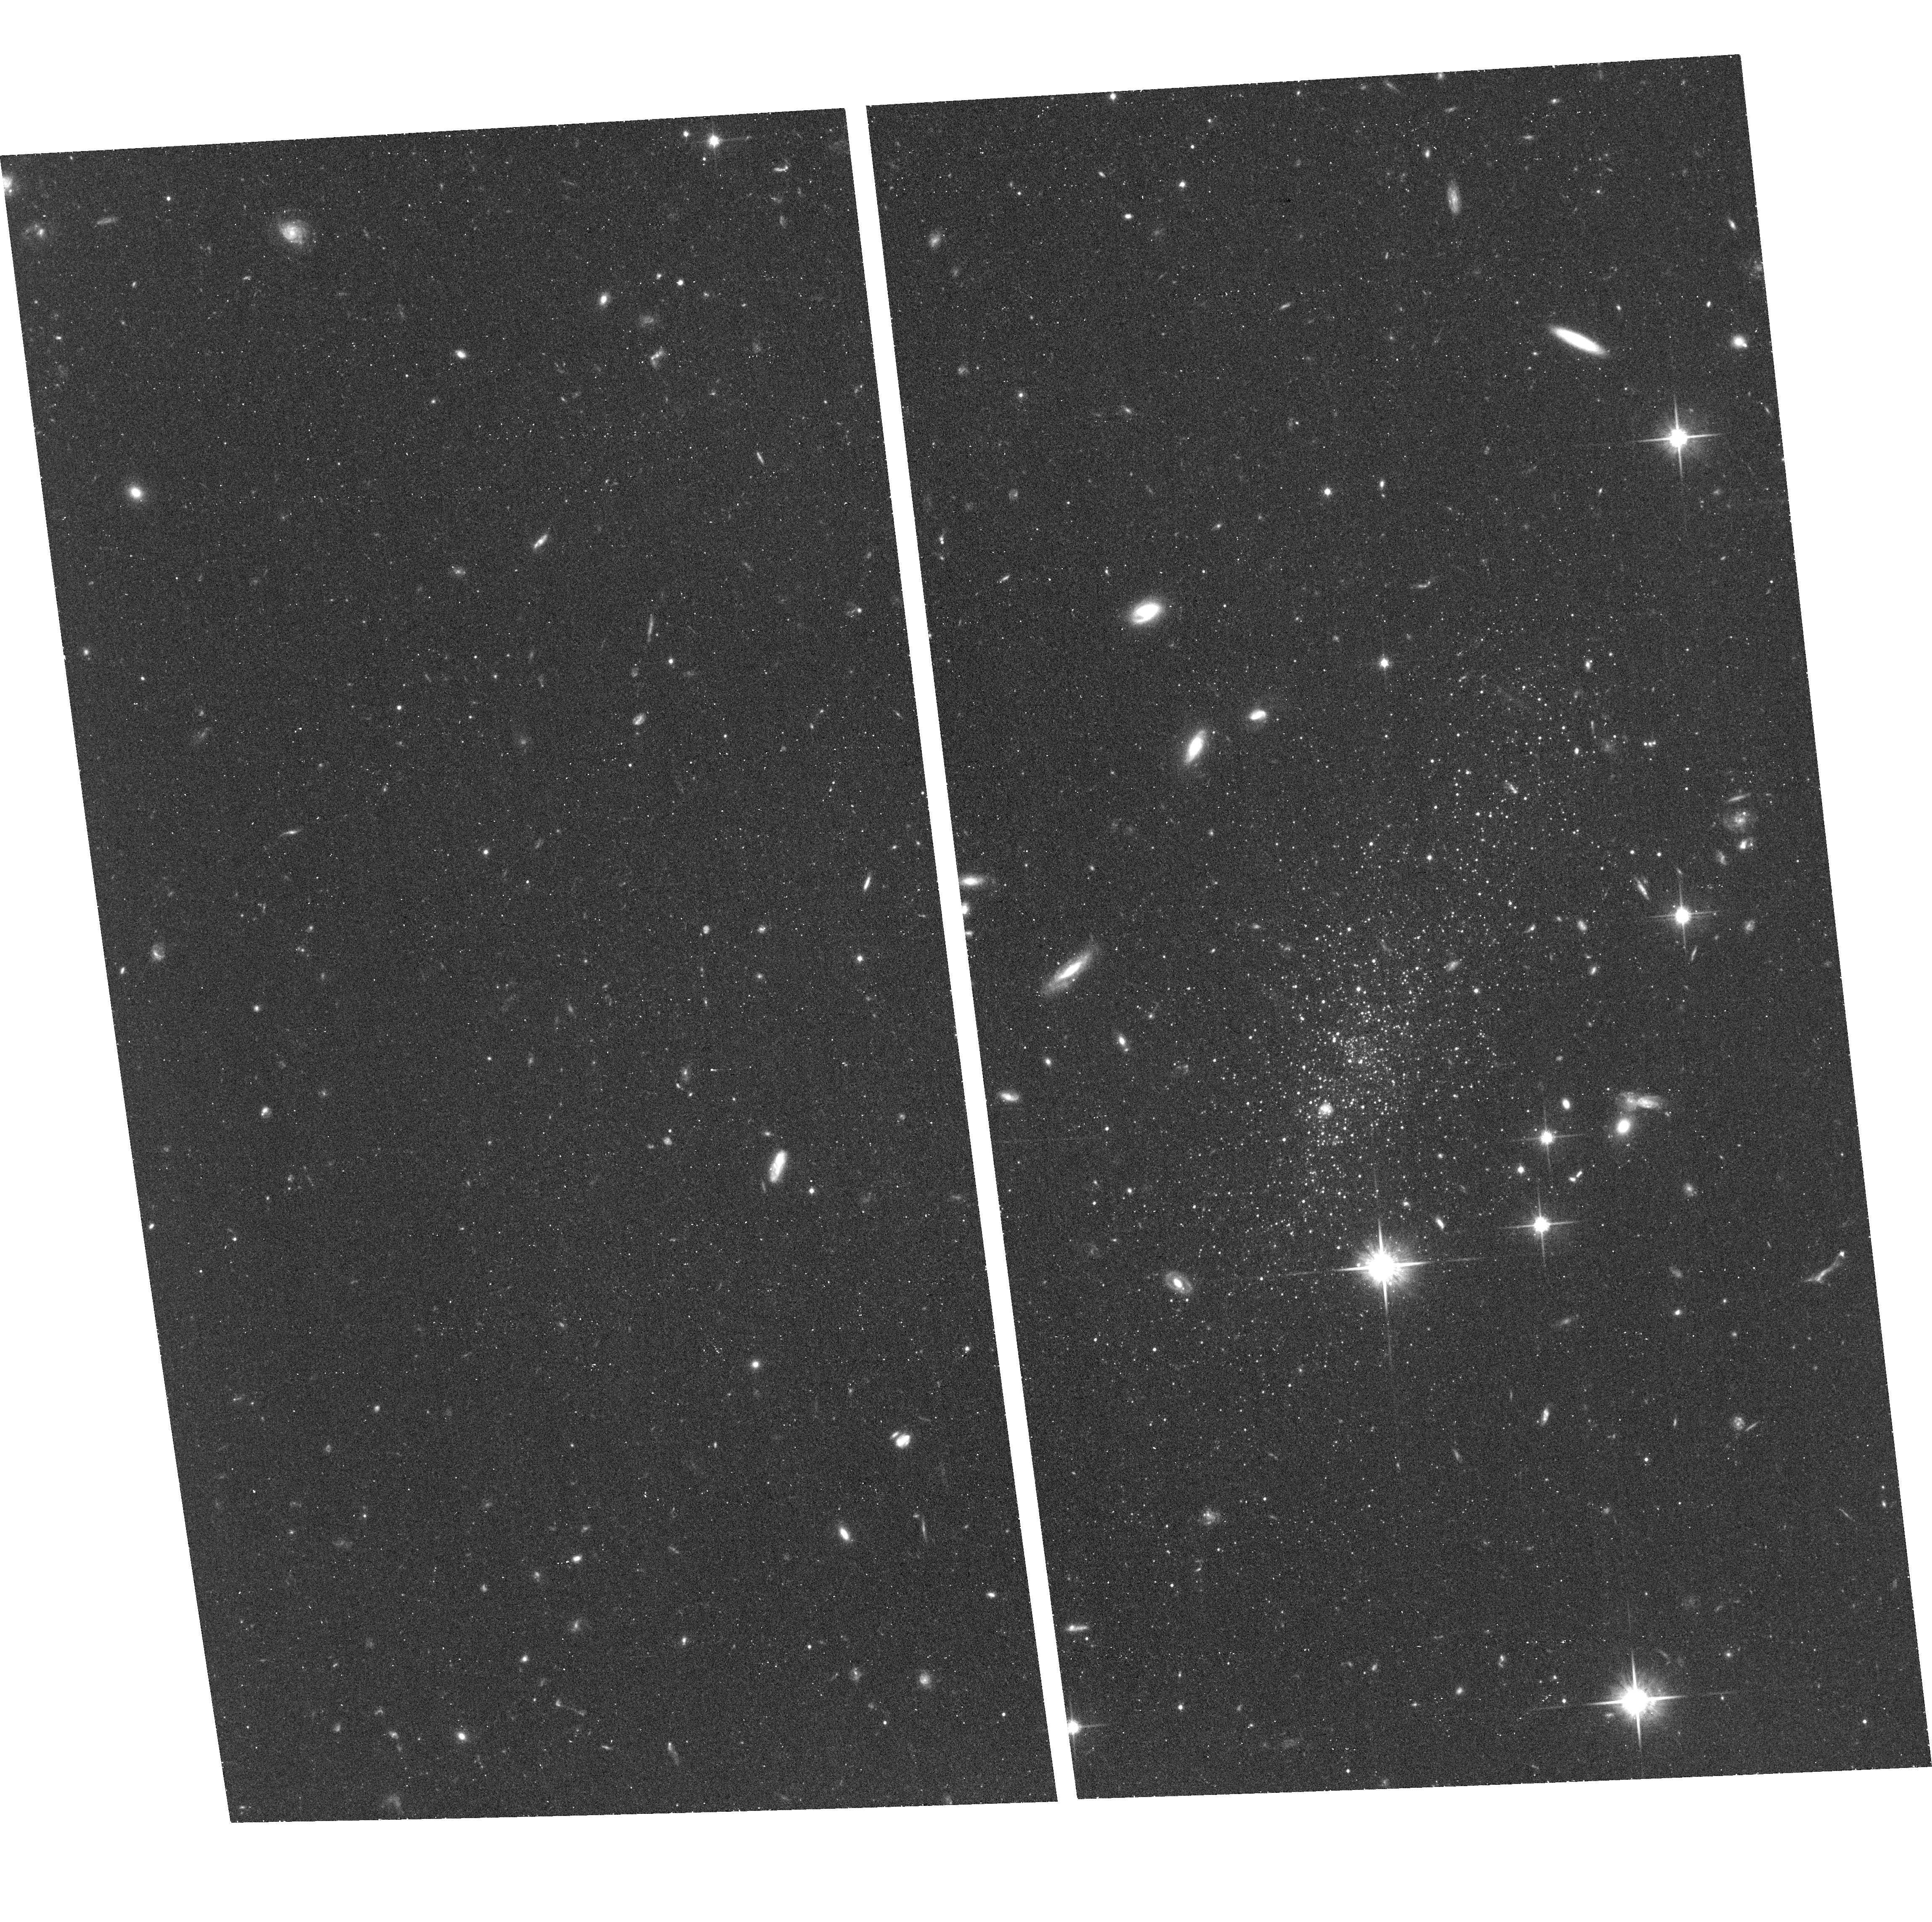
Target: LEOP. Instrument: ACS/WFC. Filter: F814W. Exposure: 35 min. Observation ID: hst_13376_01_acs_wfc_f814w_jc9z01

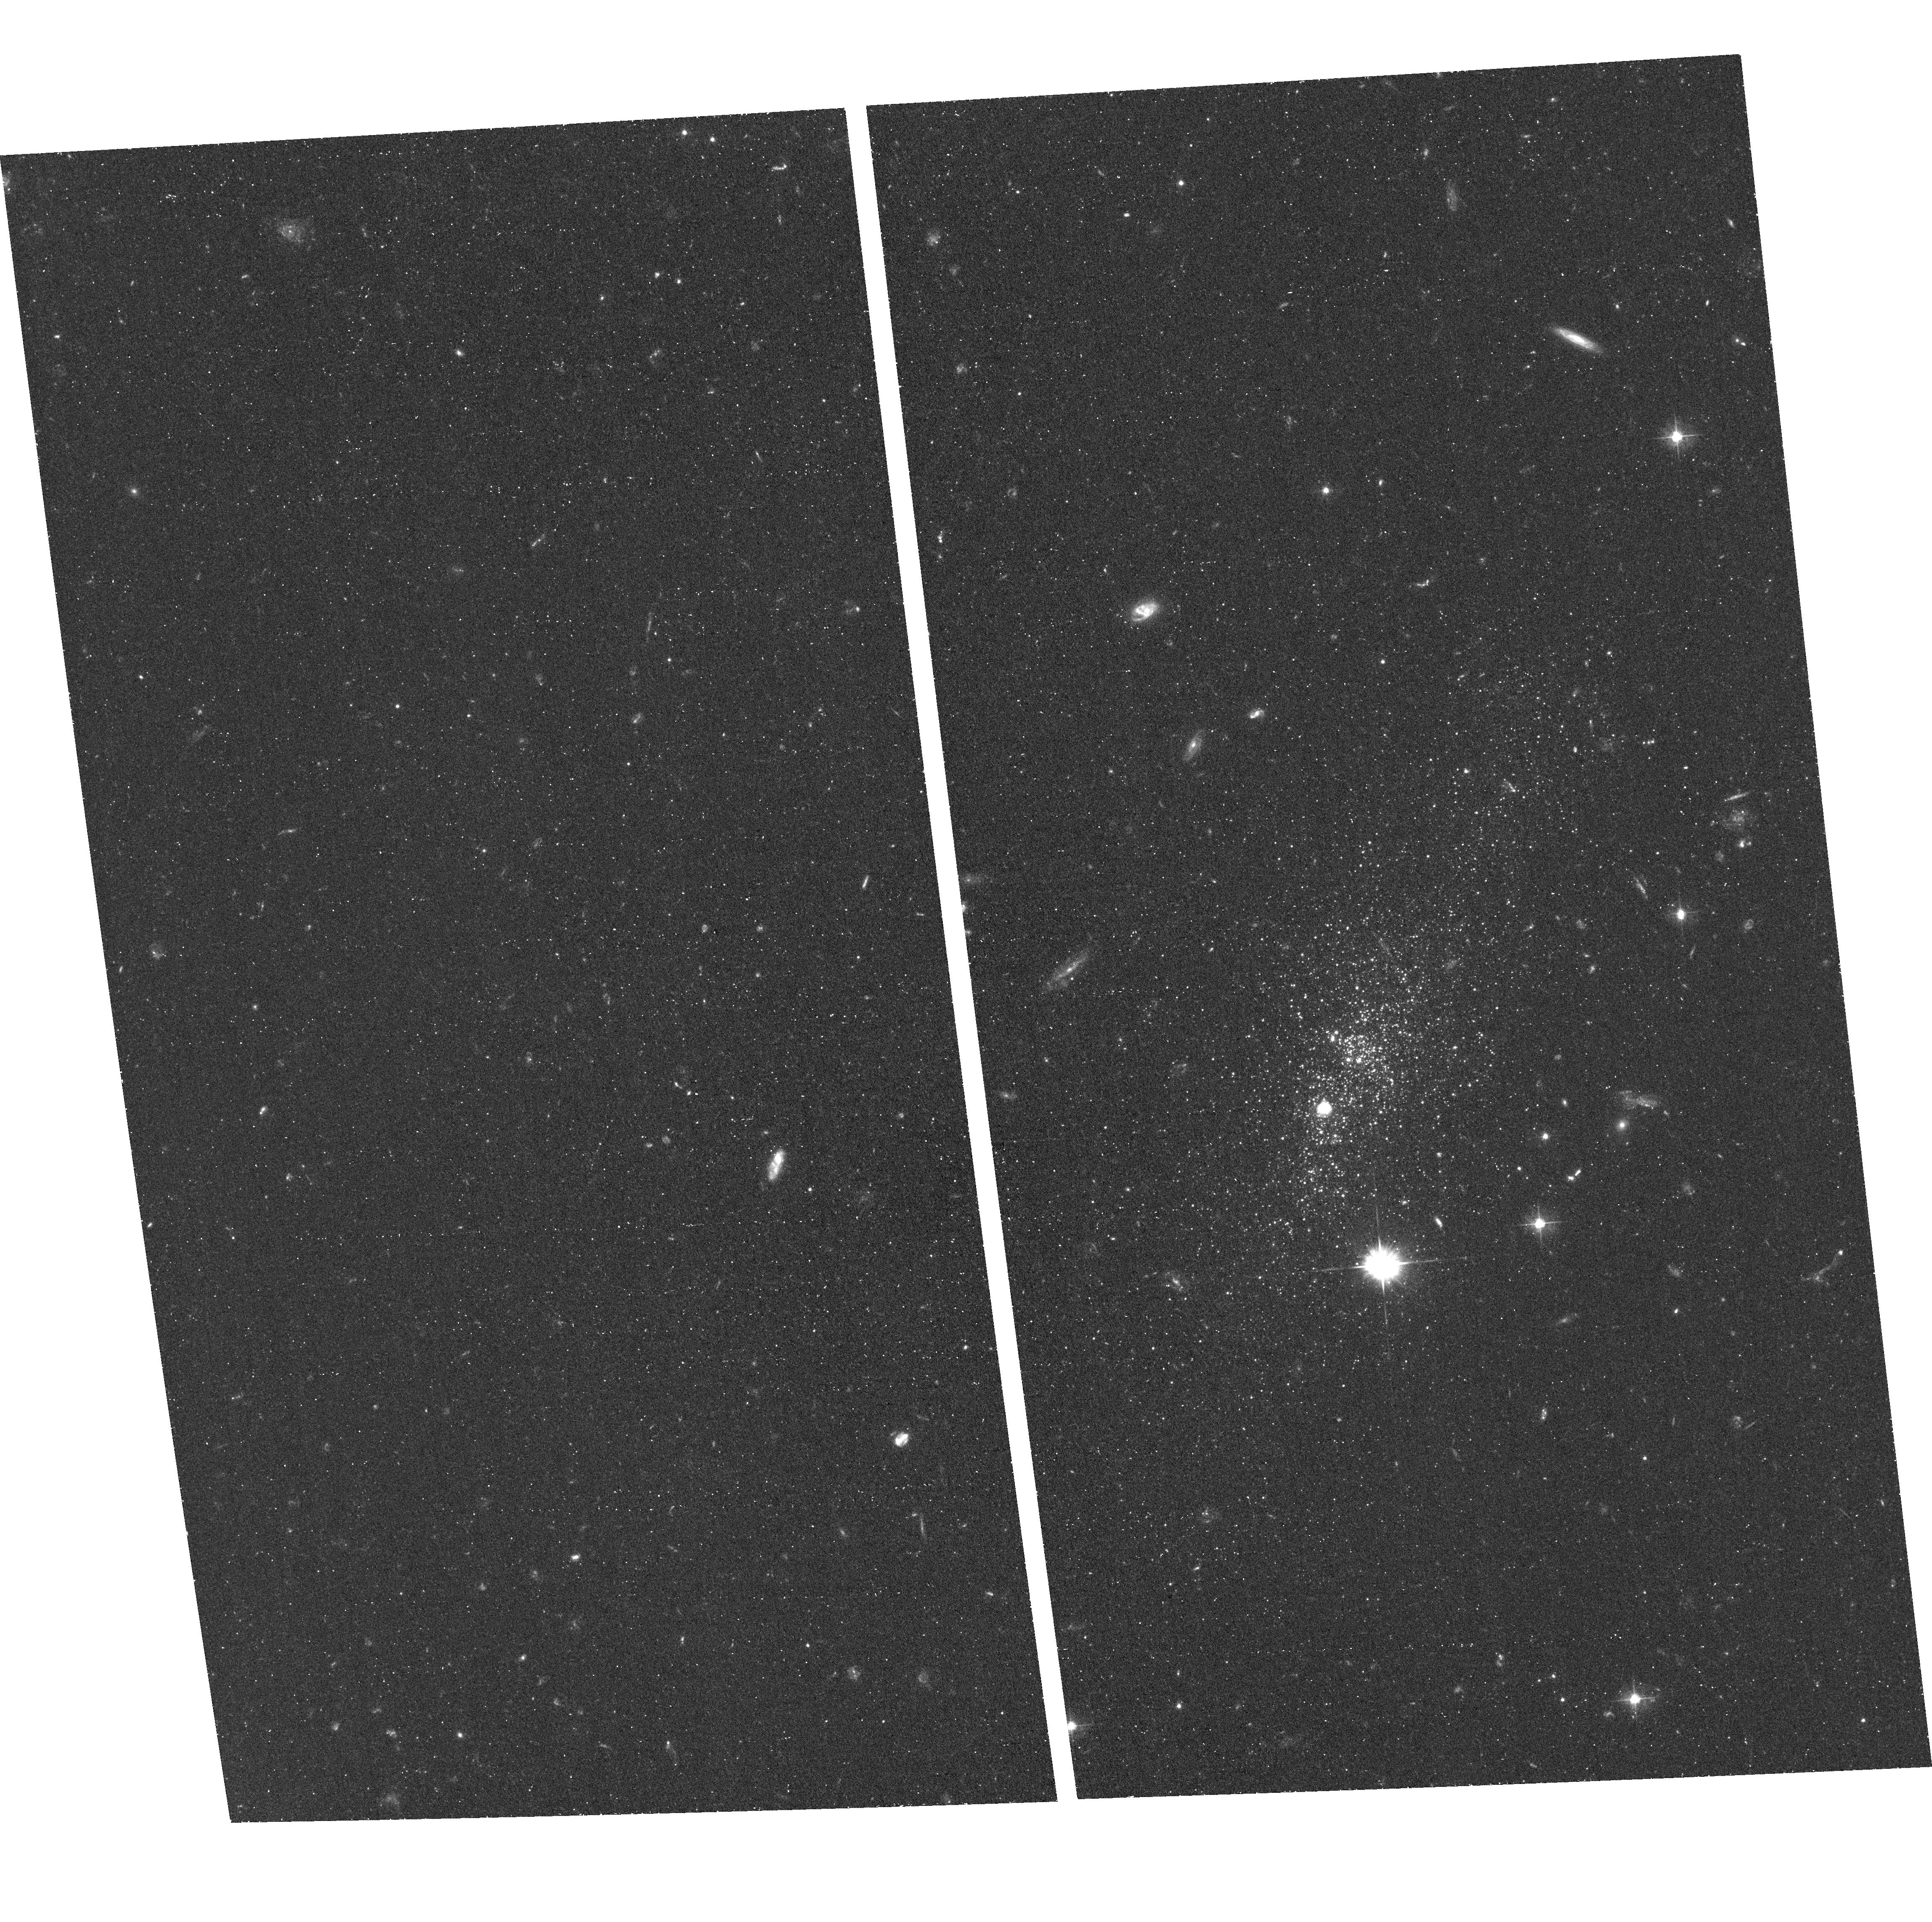
Target: LEOP. Instrument: ACS/WFC. Filter: F475W. Exposure: 50 min. Observation ID: hst_13376_06_acs_wfc_f475w_jc9z06

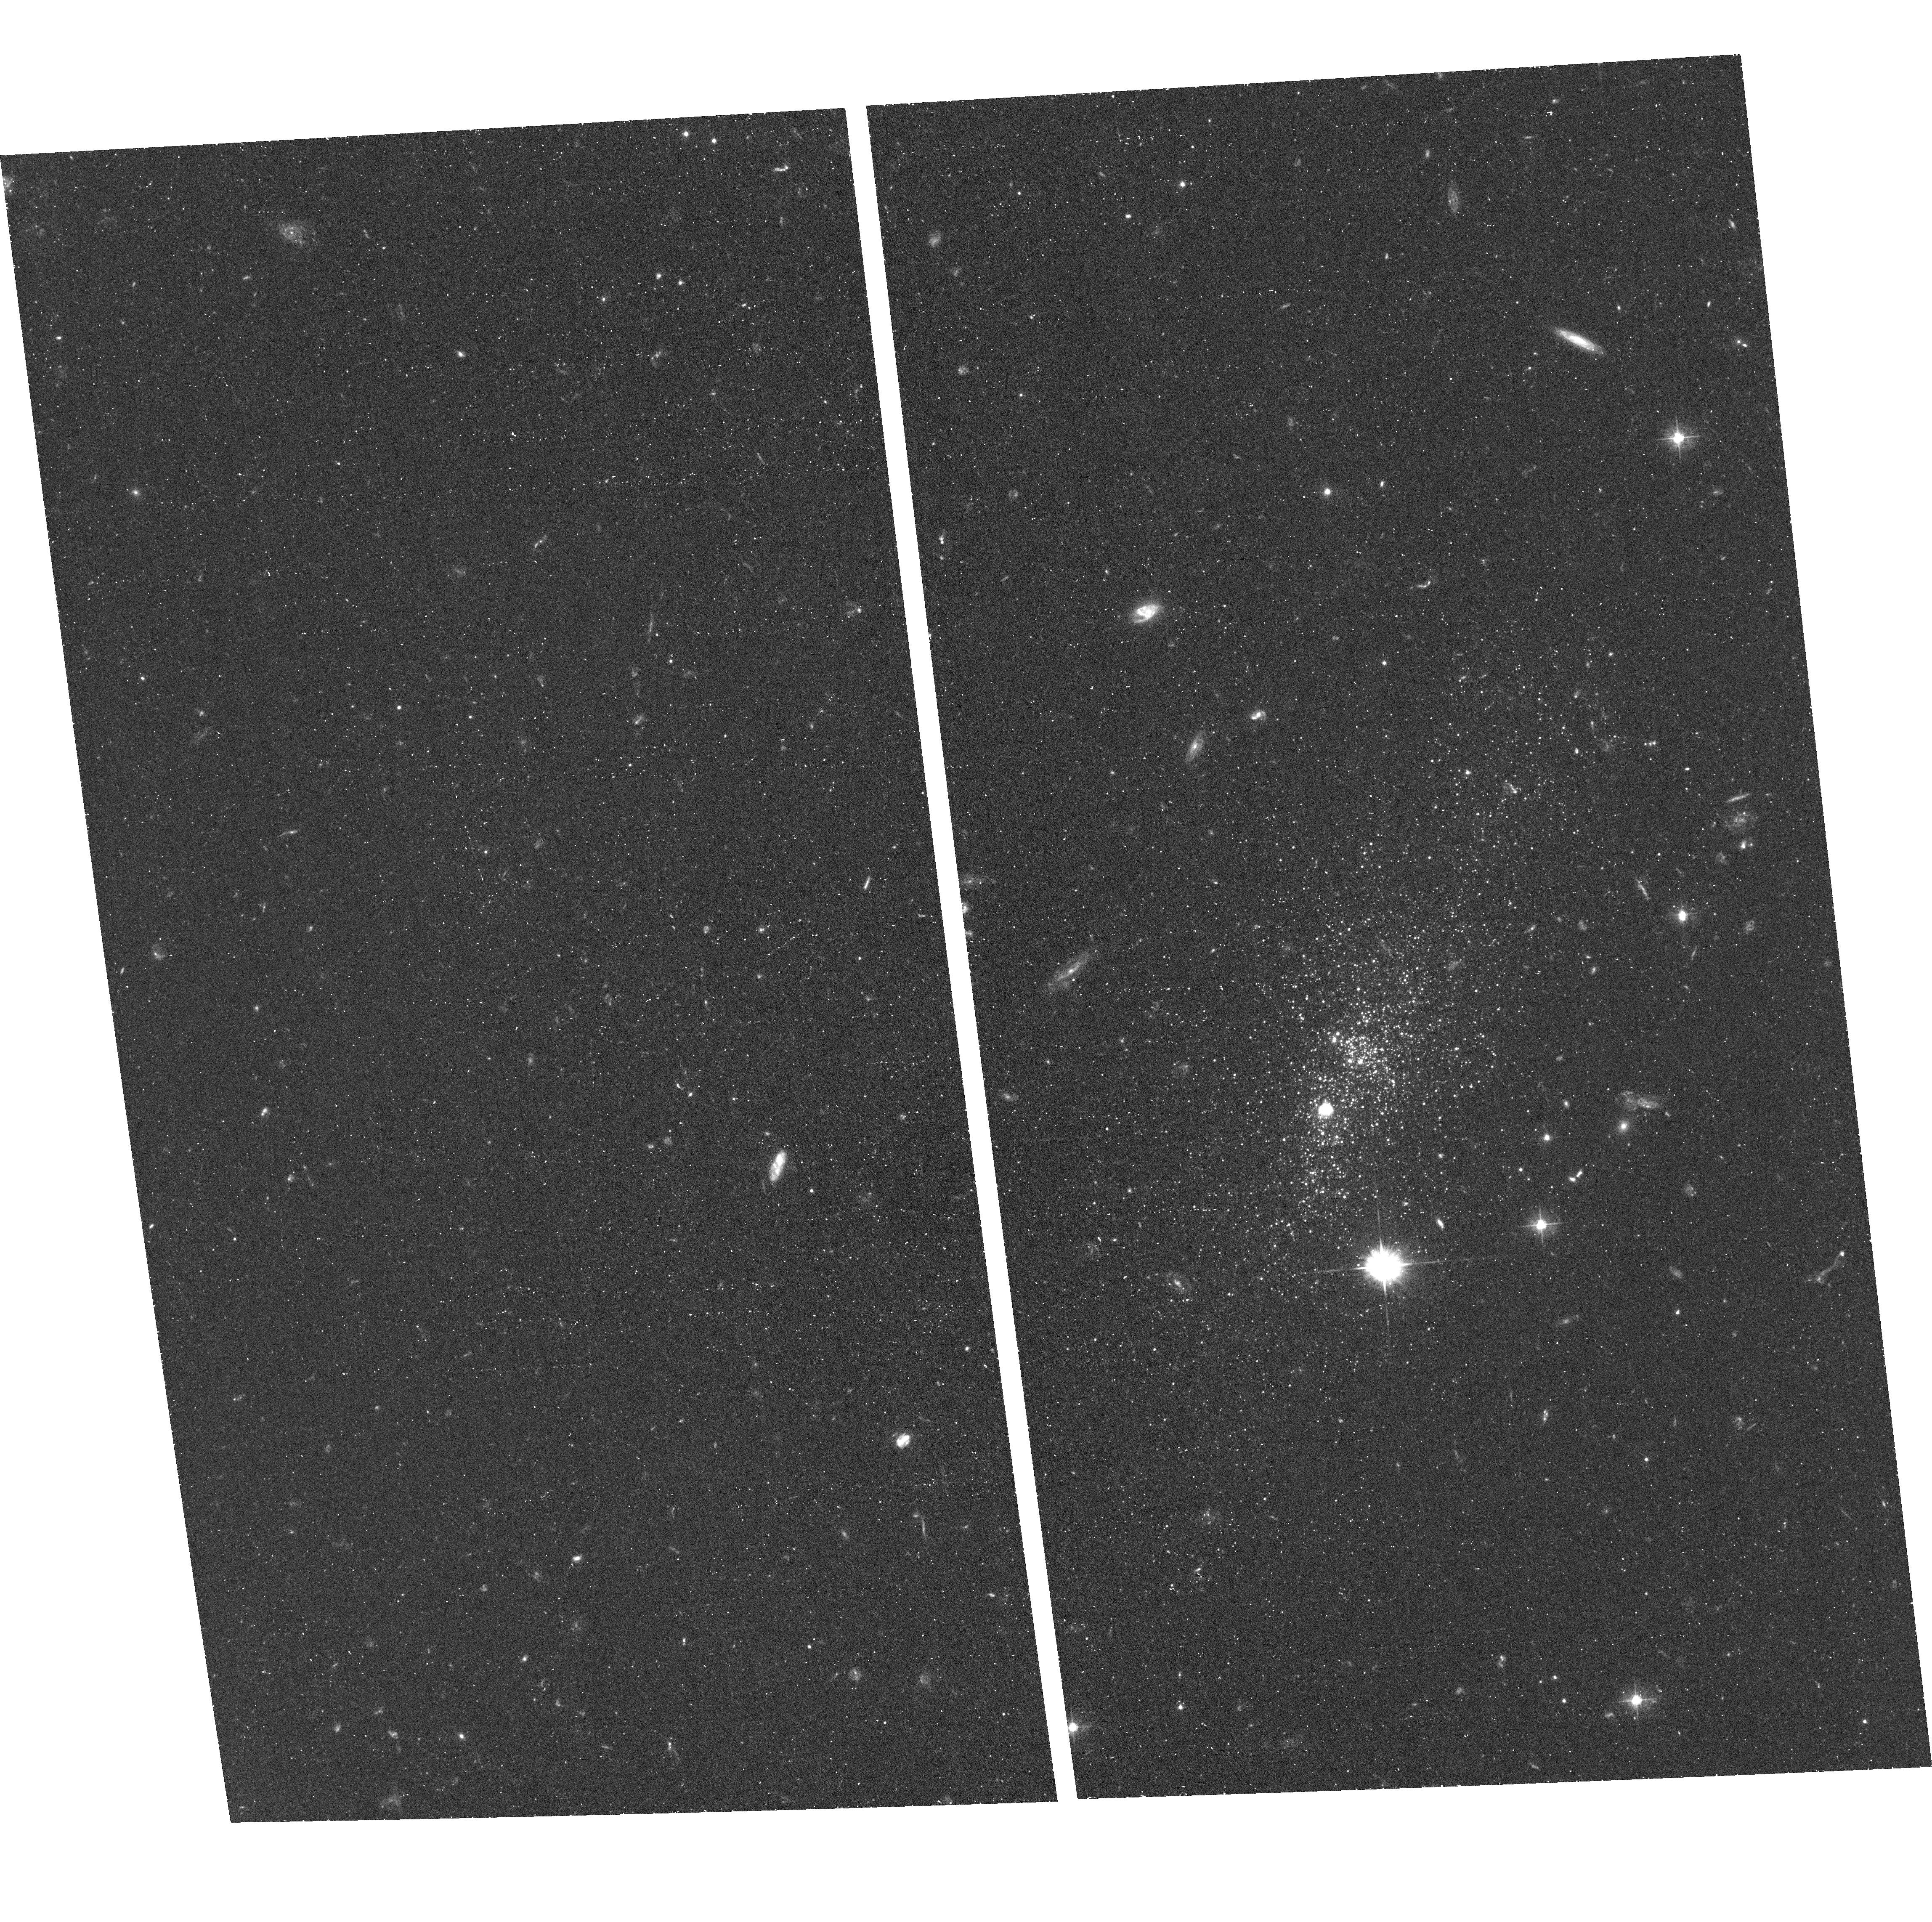
Target: LEOP. Instrument: ACS/WFC. Filter: F475W. Exposure: 52 min. Observation ID: hst_13376_01_acs_wfc_f475w_jc9z01

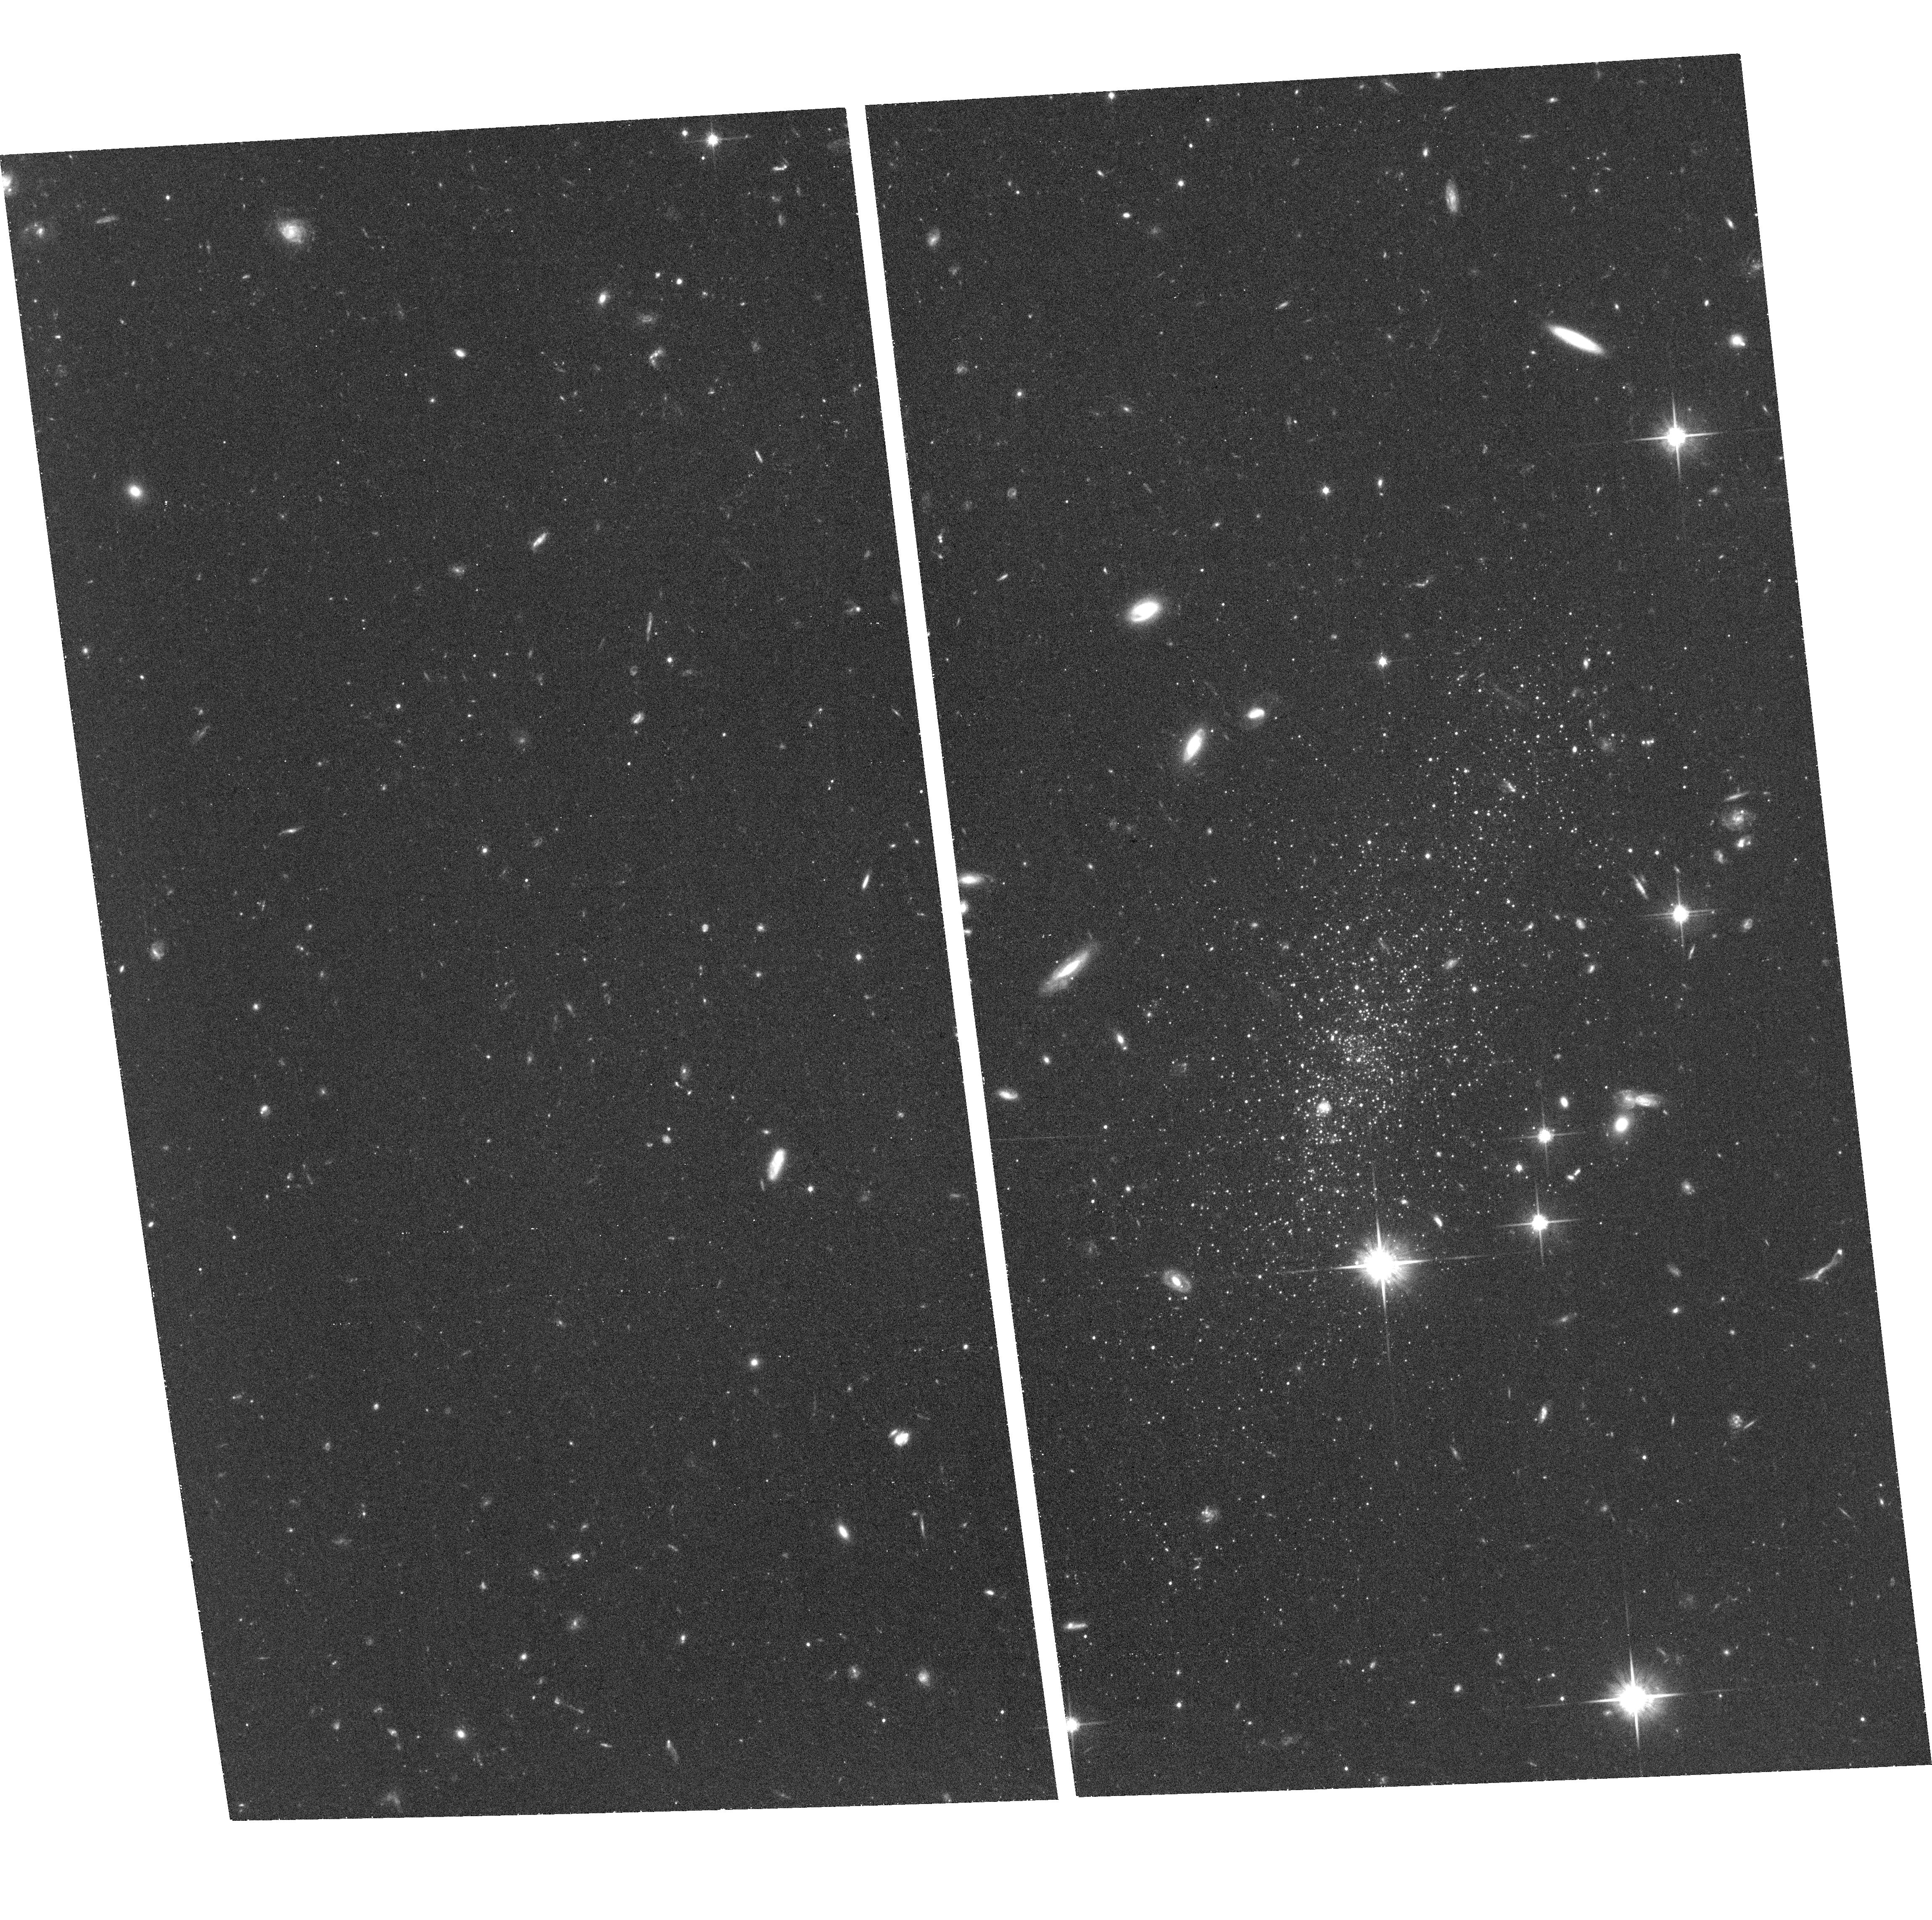
Target: LEOP. Instrument: ACS/WFC. Filter: F814W. Exposure: 54 min. Observation ID: hst_13376_08_acs_wfc_f814w_jc9z08

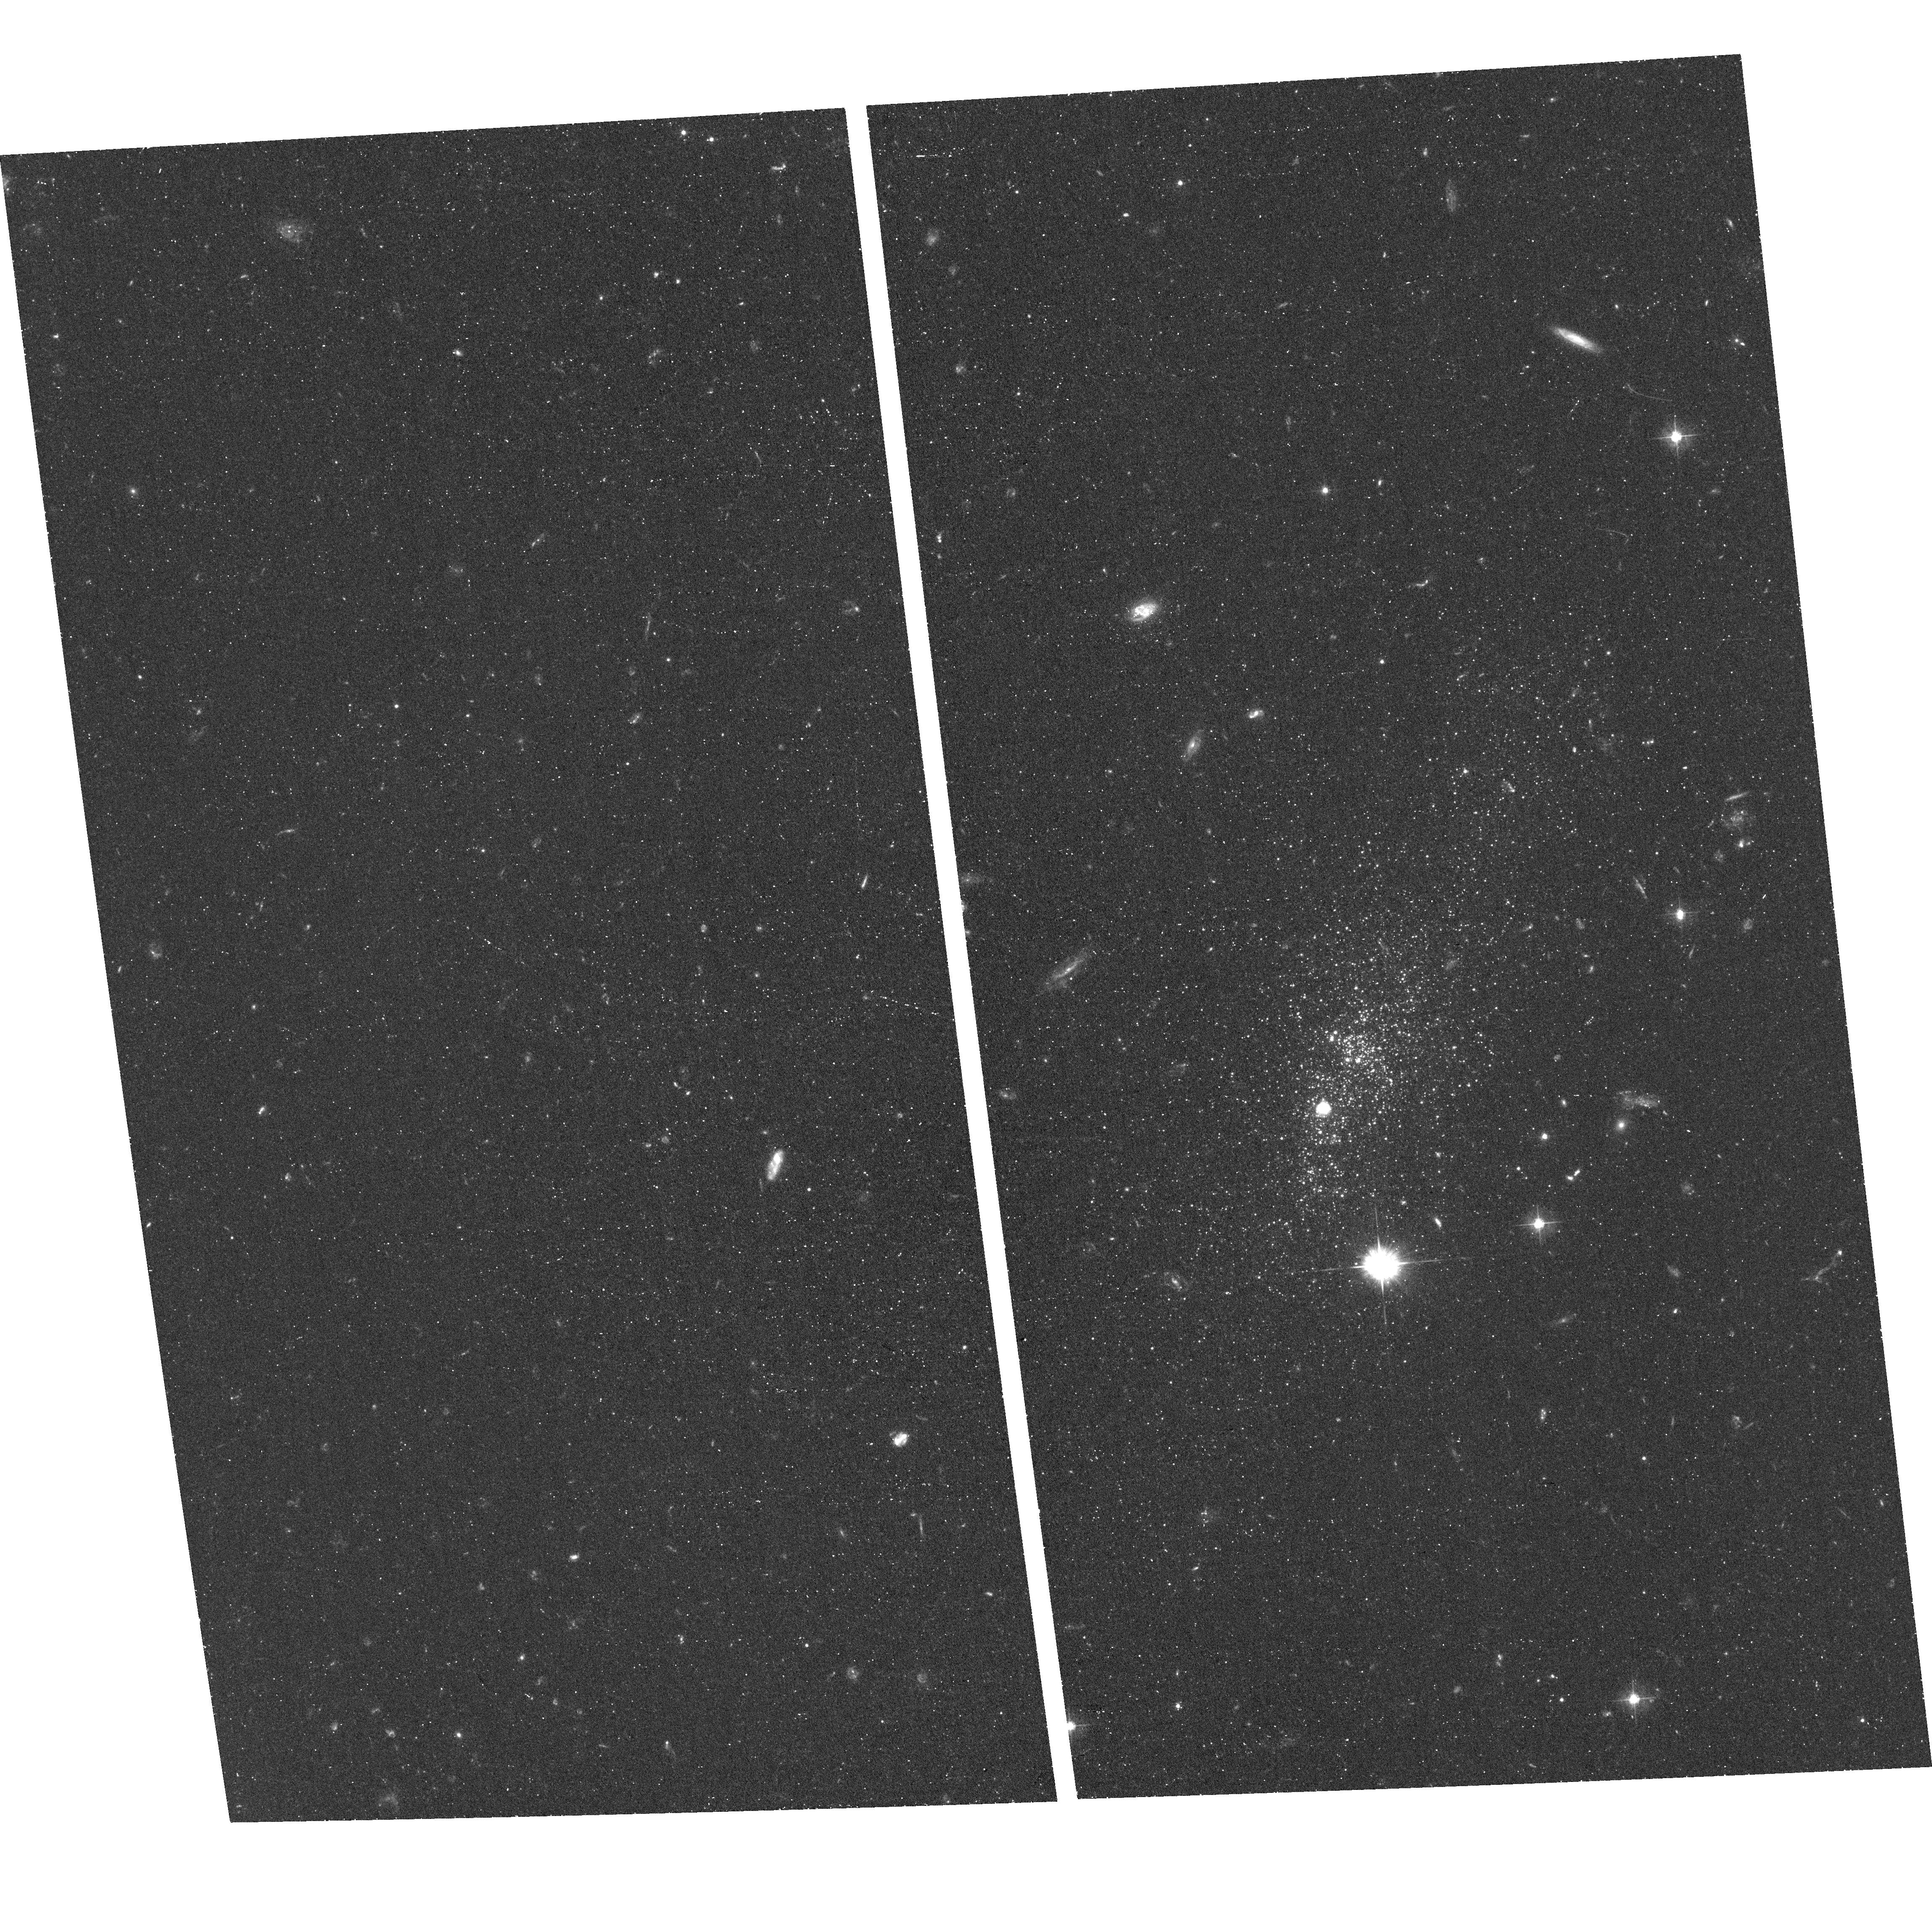
Target: LEOP. Instrument: ACS/WFC. Filter: F475W. Exposure: 50 min. Observation ID: hst_13376_04_acs_wfc_f475w_jc9z04

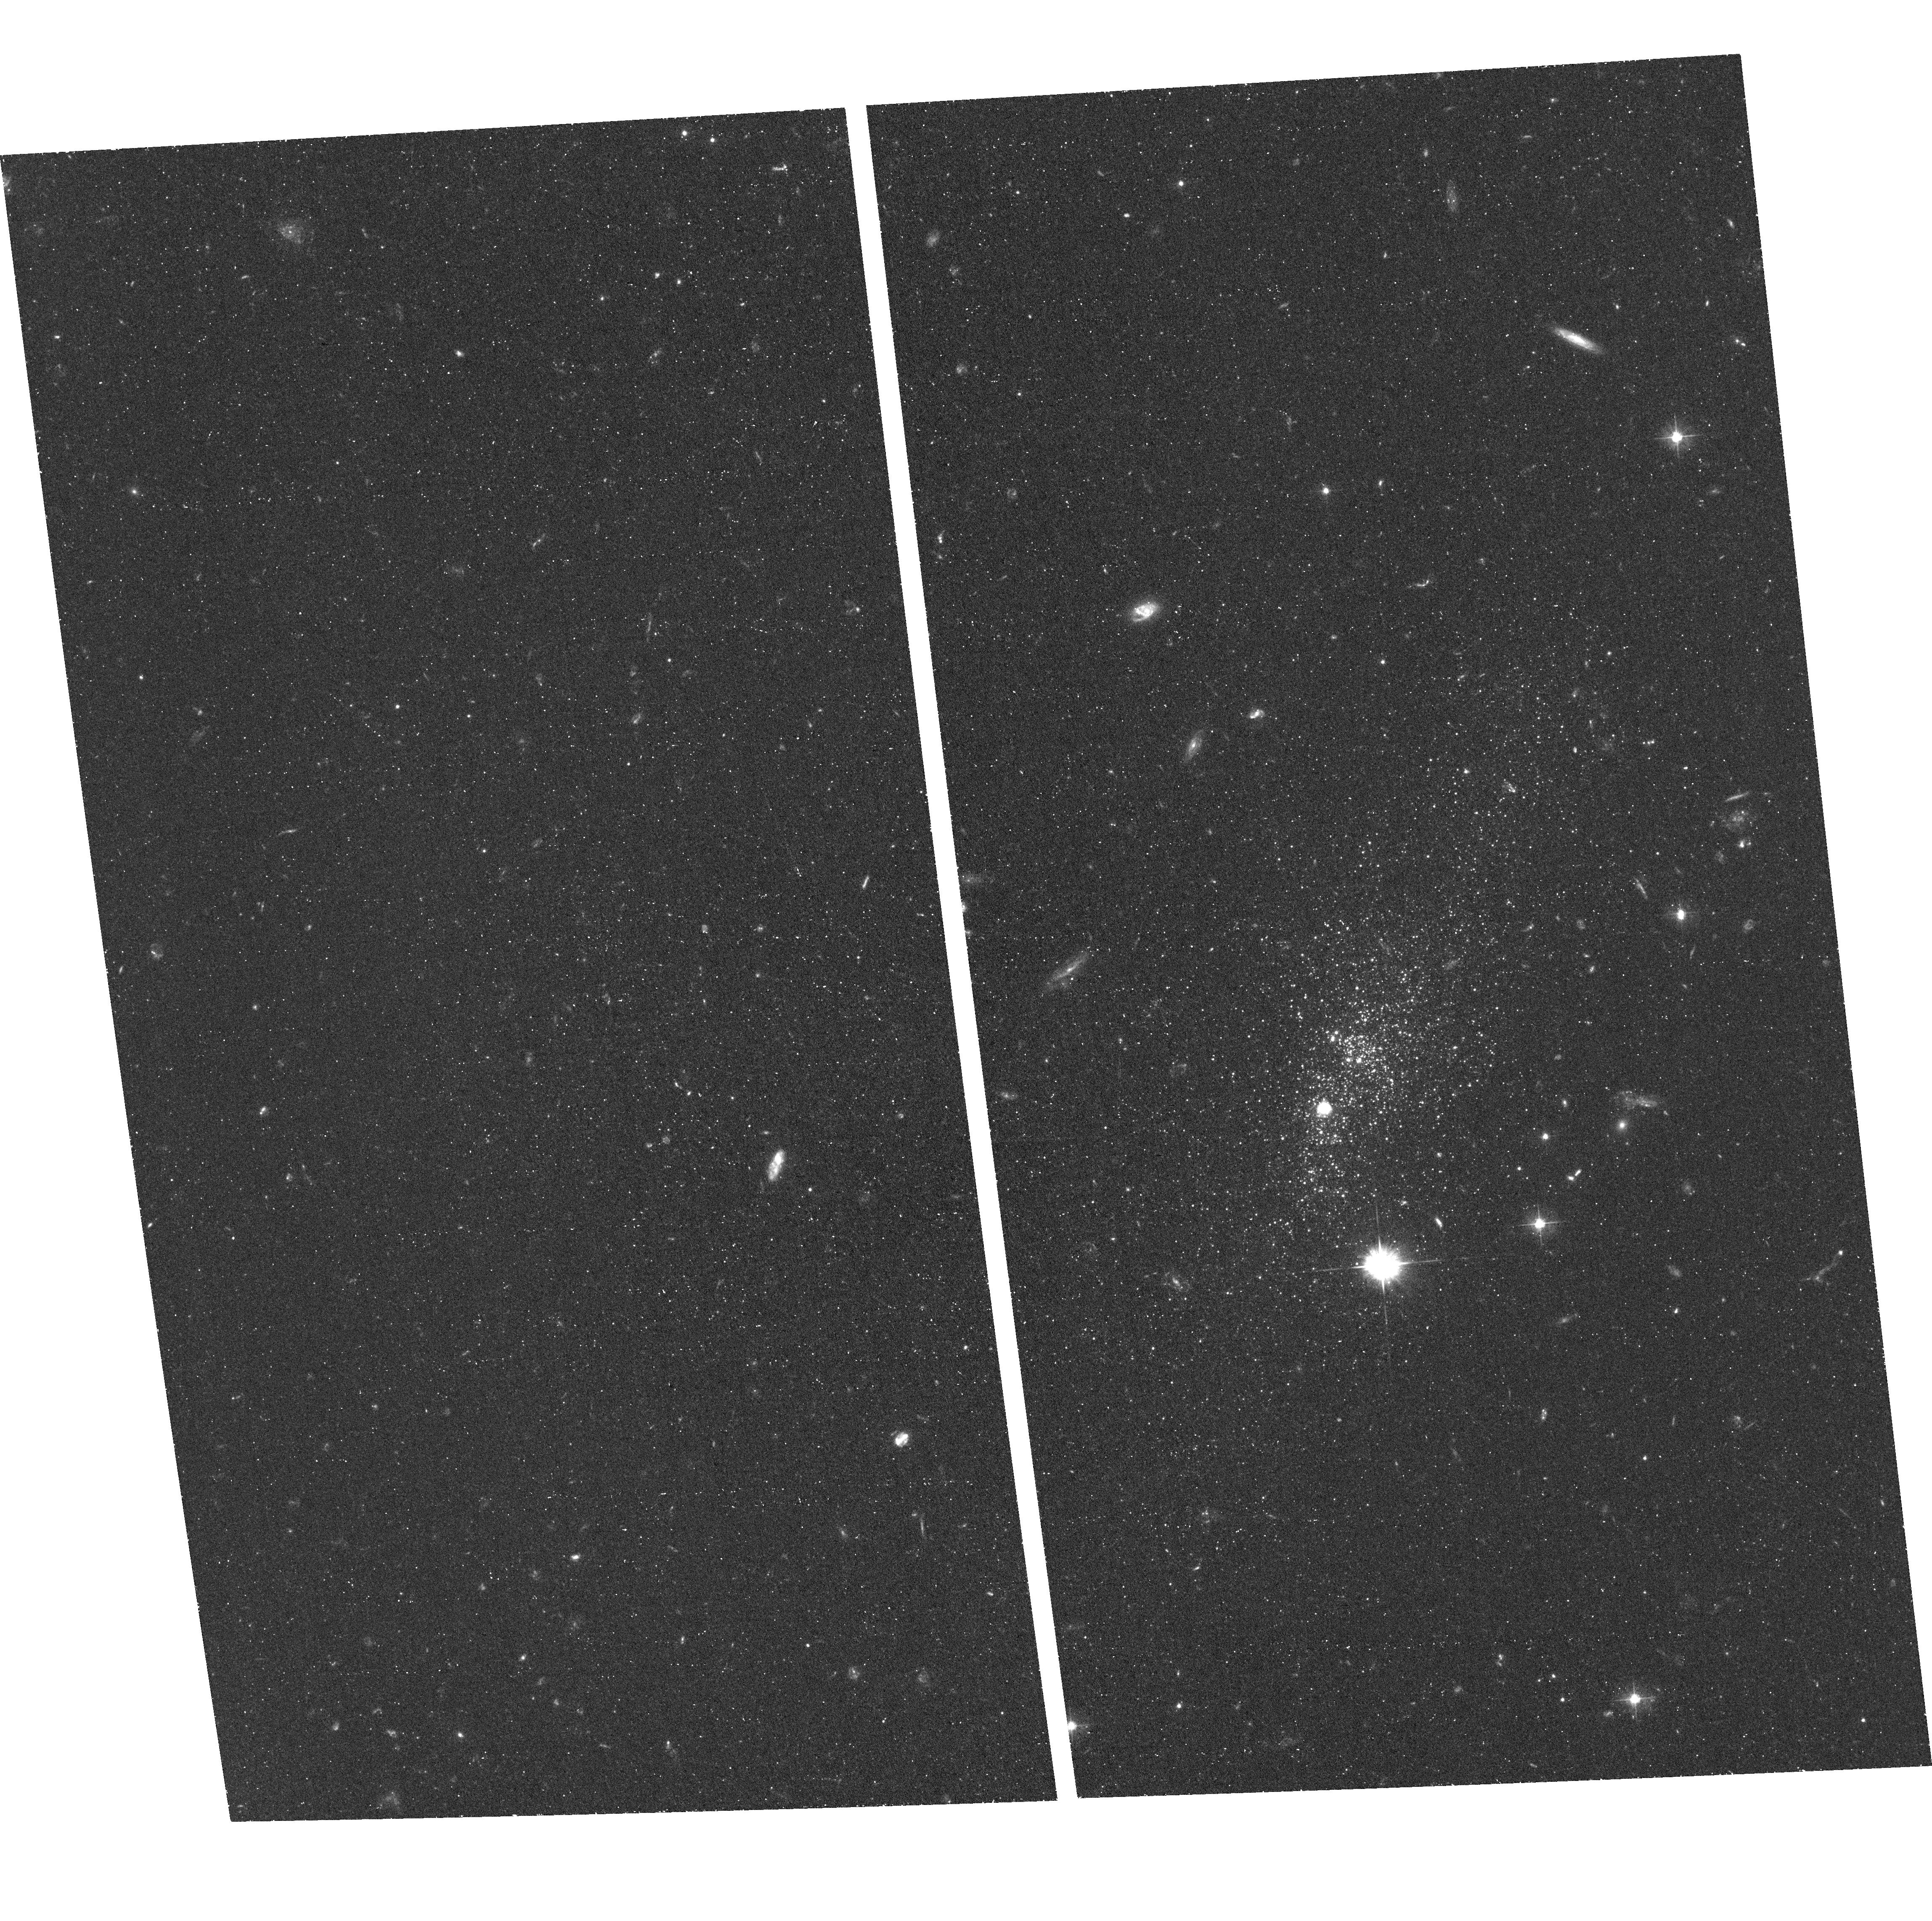
Target: LEOP. Instrument: ACS/WFC. Filter: F475W. Exposure: 50 min. Observation ID: hst_13376_02_acs_wfc_f475w_jc9z02

The Star Formation History of Leo P (PI: McQuinn, Kristen B W)

The nearby (D = 1.7+/-0.3 Mpc), very low luminosity (M_V = -9.3+/-0.4mag), gas-rich star forming galaxy Leo P was discovered by its HI 21cm emission in the Arecibo ALFALFA survey. Follow-up optical spectroscopy of its single HII region revealed an oxygen abundance of 12+log(O/H)=7.16+/-0.04, making it the lowest metallicity star forming galaxy in the Local Volume (D < 5 Mpc) and commensurate with the metallicities of emission line galaxies I Zw 18 and DDO 68. Thus, Leo P presents us with a unique opportunity to understand the evolution of extremely metal deficient (XMD) galaxies. Specifically, an HST color magnitude diagram which reaches below the red clump stars will allow us to reconstruct the lifetime star formation history with reasonable time resolution. The star formation history will answer two vital questions: (1) Did Leo P experience suppressed star formation during its early evolution like another isolated dwarf galaxy Leo A? and (2) What fraction of all newly created metals has Leo P been able to retain during its lifetime?